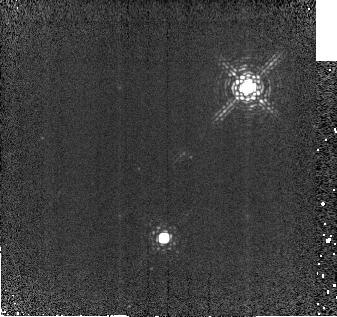
Target: CSCHACAL. Instrument: NICMOS/NIC2. Filter: F212N. Exposure: 7 min. Observation ID: na0q10010

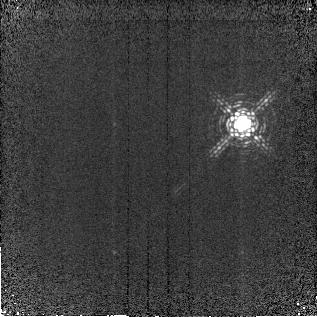
Target: LKCA15. Instrument: NICMOS/NIC2. Filter: F212N. Exposure: 7 min. Observation ID: na0q03010

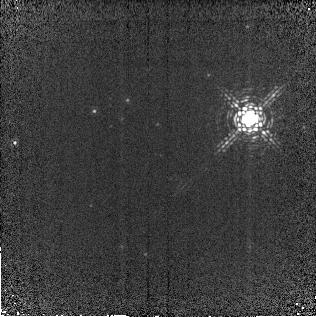
Target: LKCA15CAL. Instrument: NICMOS/NIC2. Filter: F212N. Exposure: 7 min. Observation ID: na0q04010

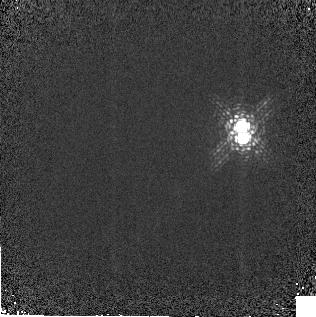
Target: UYAUR. Instrument: NICMOS/NIC2. Filter: F212N. Exposure: 3 min. Observation ID: na0q05010

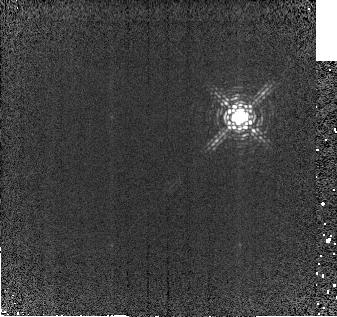
Target: CSCHA. Instrument: NICMOS/NIC2. Filter: F212N. Exposure: 7 min. Observation ID: na0q09010

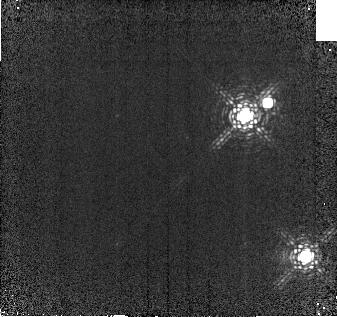
Target: SZ41. Instrument: NICMOS/NIC2. Filter: F212N. Exposure: 7 min. Observation ID: na0q07010

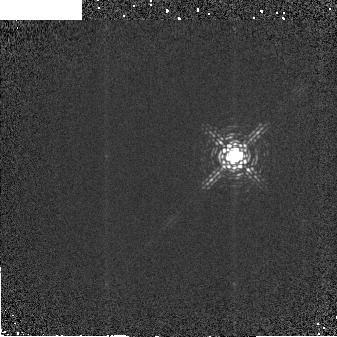
Target: V2246OPHCAL. Instrument: NICMOS/NIC2. Filter: F212N. Exposure: 2 min. Observation ID: na0q02010

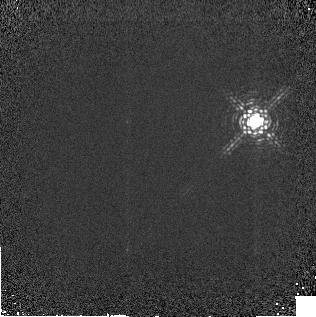
Target: UYAURCAL. Instrument: NICMOS/NIC2. Filter: F212N. Exposure: 3 min. Observation ID: na0q06010

Molecular Hydrogen Disks Around T Tauri Stars (PI: Weintraub, David A.)

We propose to measure the properties of planetary system-sized disks around Sun-like, pre-main sequence stars by imaging the inner parts of these disks for the first time in gaseous emission from their most dominant constituent, molecular hydrogen gas. Specifically, we will use the F212N filter and NICMOS to determine the spatial distribution of ro-vibrational H2 emission from protoplanetary disks around selected classical and weak-lined T Tauri stars. The target stars are among those detected by members of this team through high resolution, ground-based infrared spectroscopy. The spectra reveal H2 emission at the rest velocities of the stars and at positions spatially coincident with the stars at the spatial resolution of the spectroscopic data. This imaging experiment, which is impossible to do using ground-based facilities, is possible using the NICMOS camera aboard the HST because the point spread function of this system is extremely stable and can be measured to a very high accuracy. This experiment is an important test of the interpretation that the 2.122 micron H2 line emission seen toward T Tauri stars is produced at distances of 10 to 30 AU from the stars, the region in which giant planets are expected to form around these stars. These observations will contribute toward developing a better understanding of the process, likelihood, and timescale for the formation of planets around Sun-like stars.